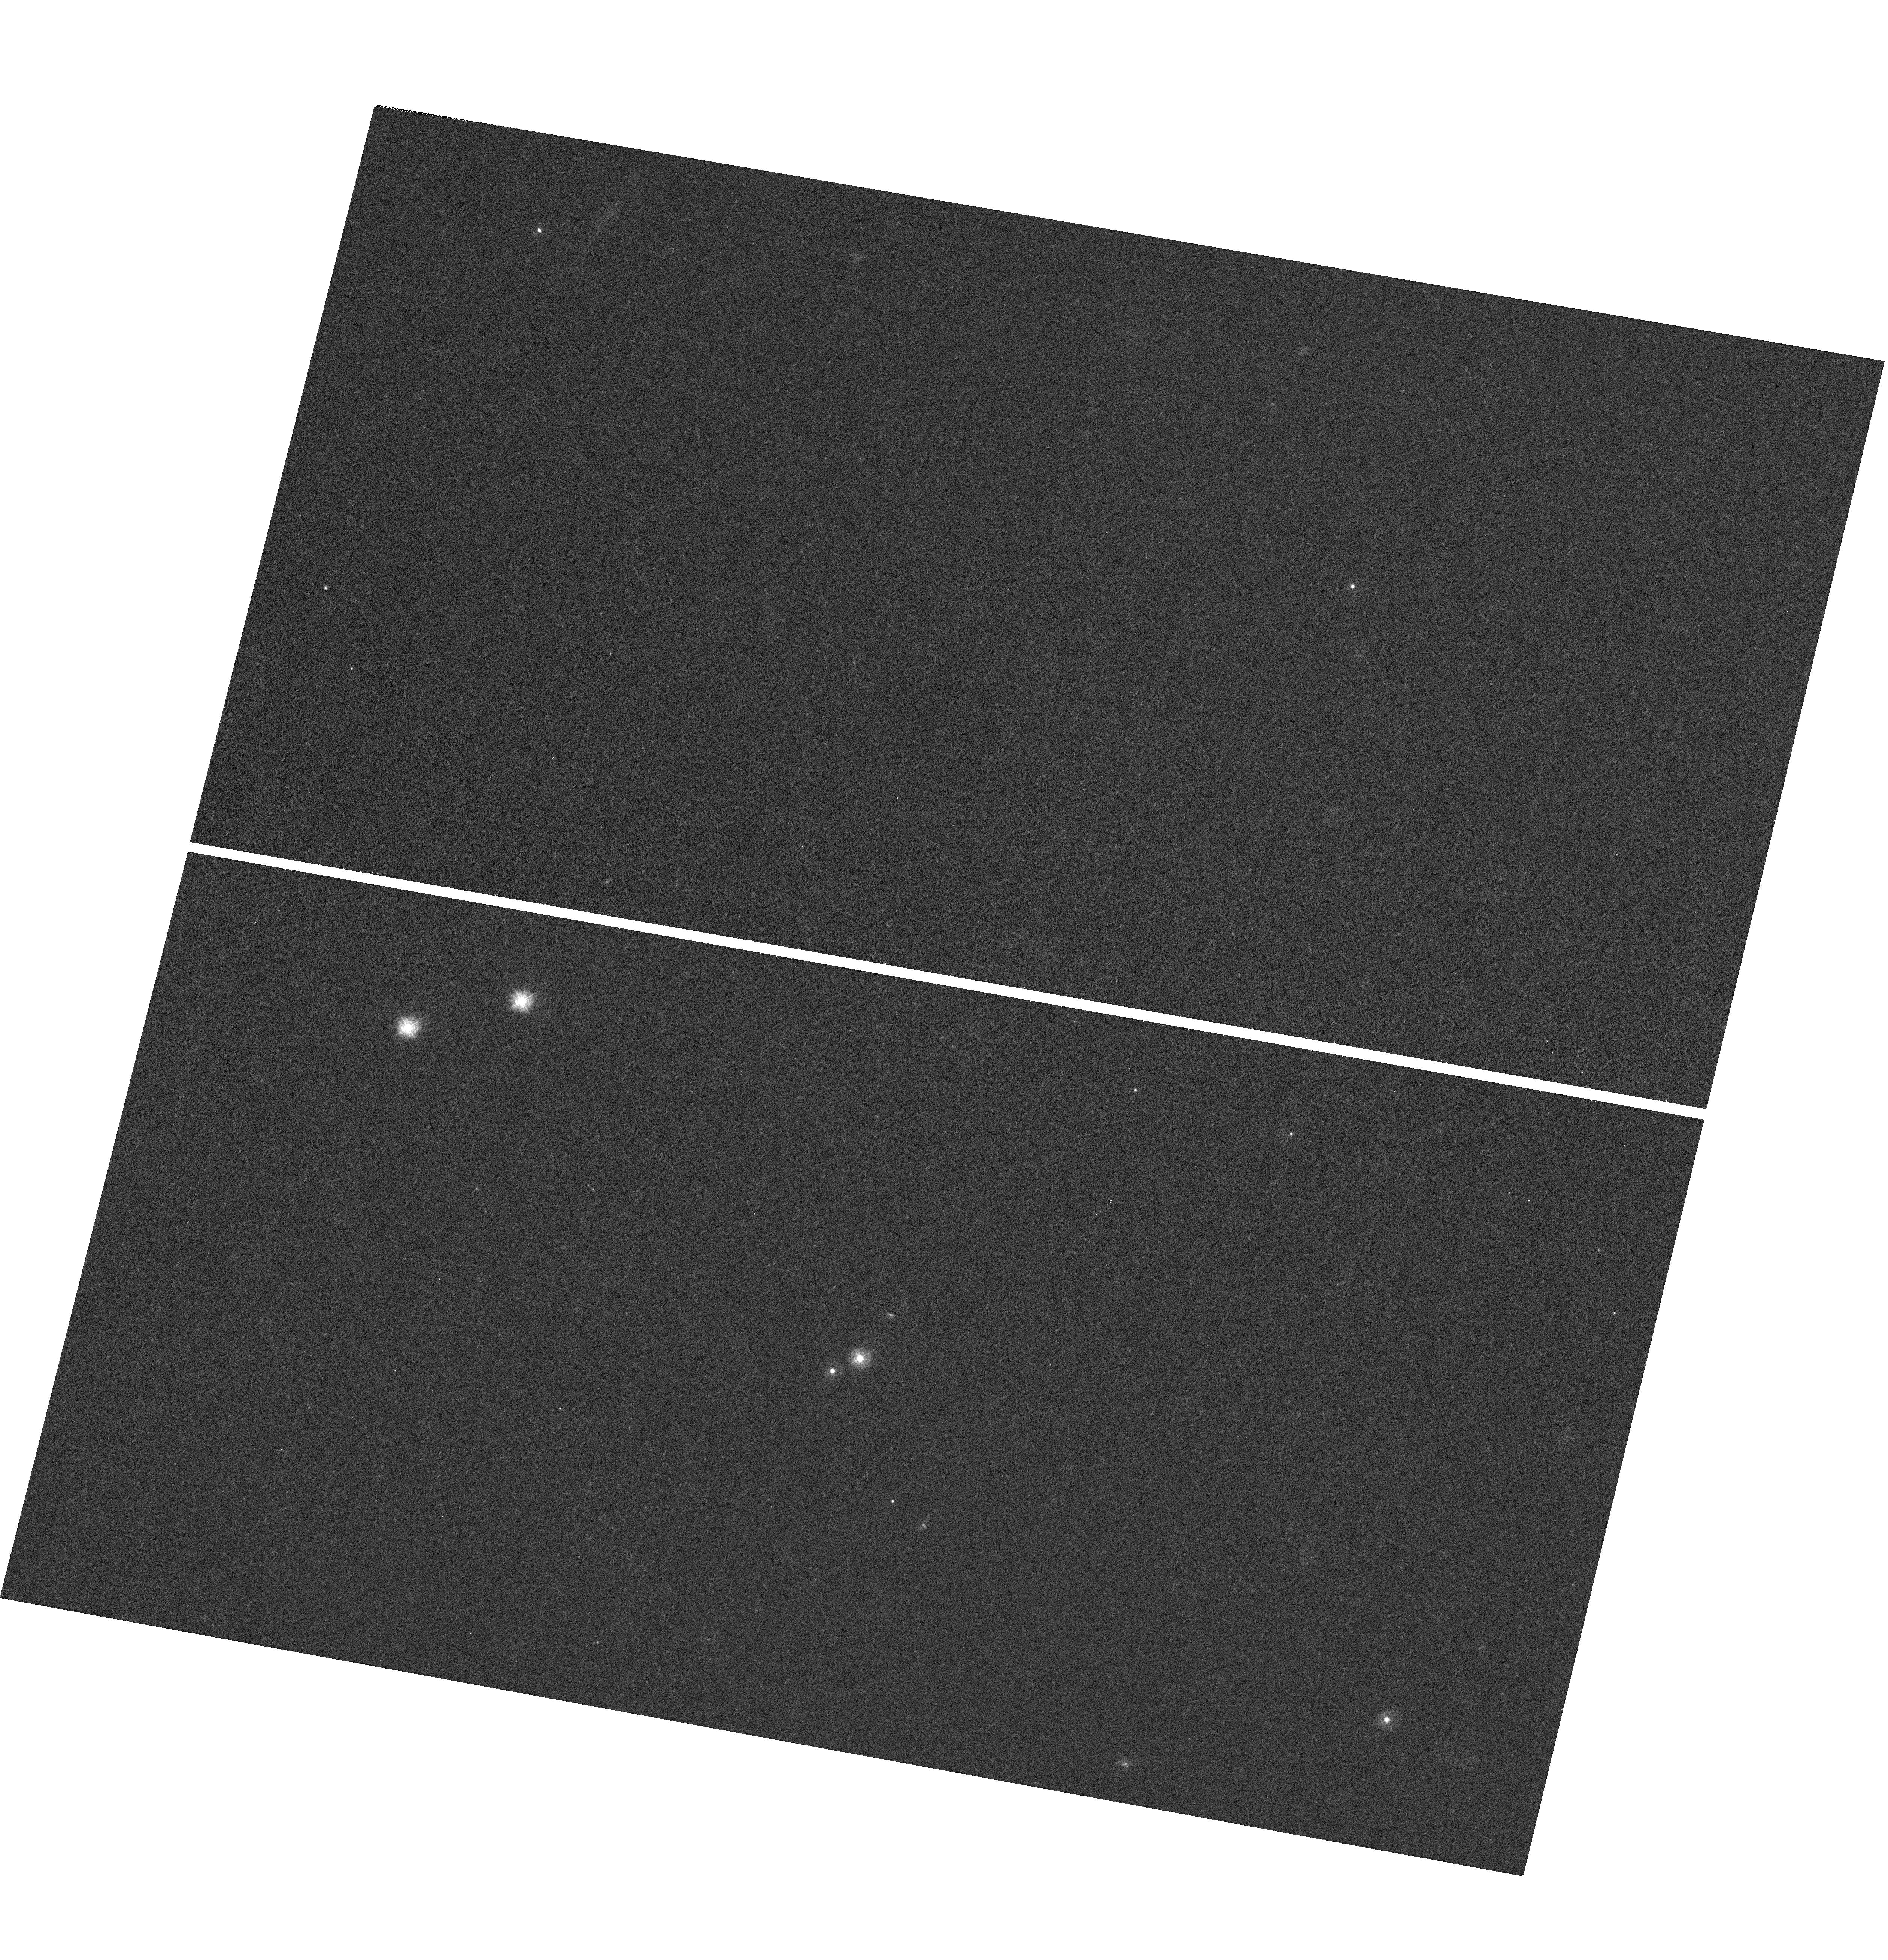
Target: HE1104-1805. Instrument: WFC3/UVIS. Filter: F275W. Exposure: 42 min. Observation ID: hst_11732_18_wfc3_uvis_f275w_ib1318

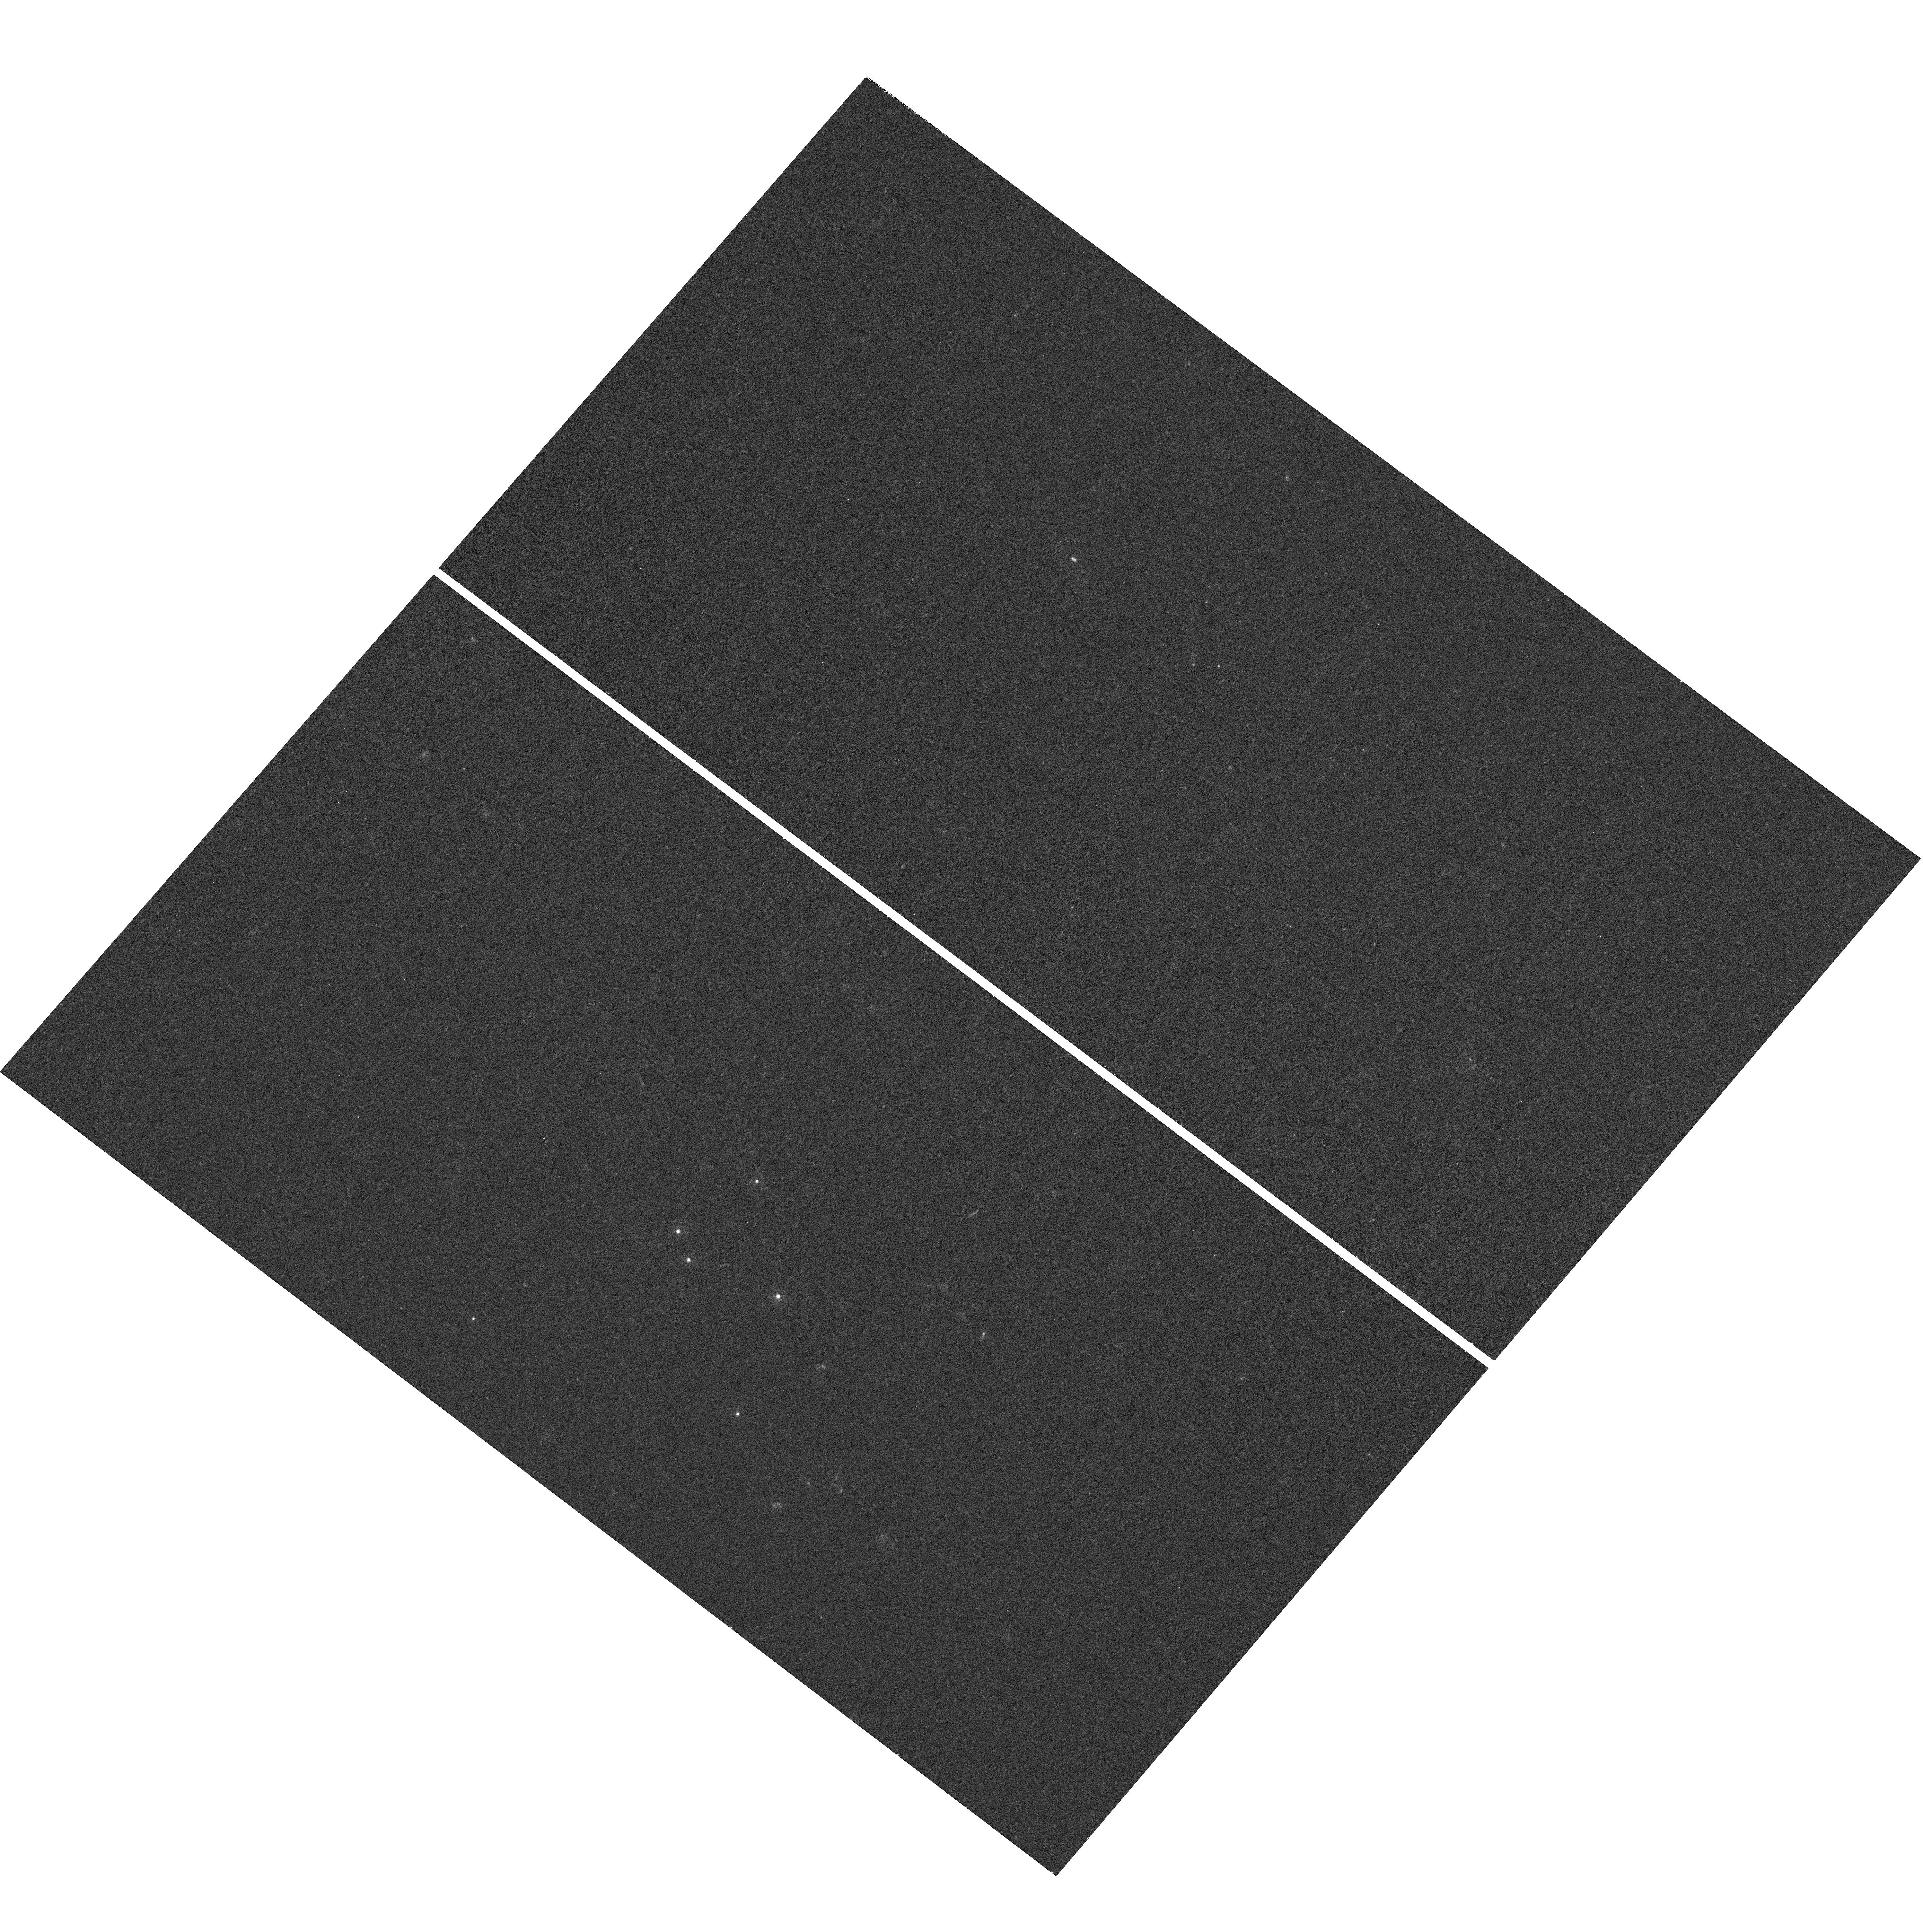
Target: SDSS1004+4112. Instrument: WFC3/UVIS. Filter: F275W. Exposure: 45 min. Observation ID: hst_11732_14_wfc3_uvis_f275w_ib1314

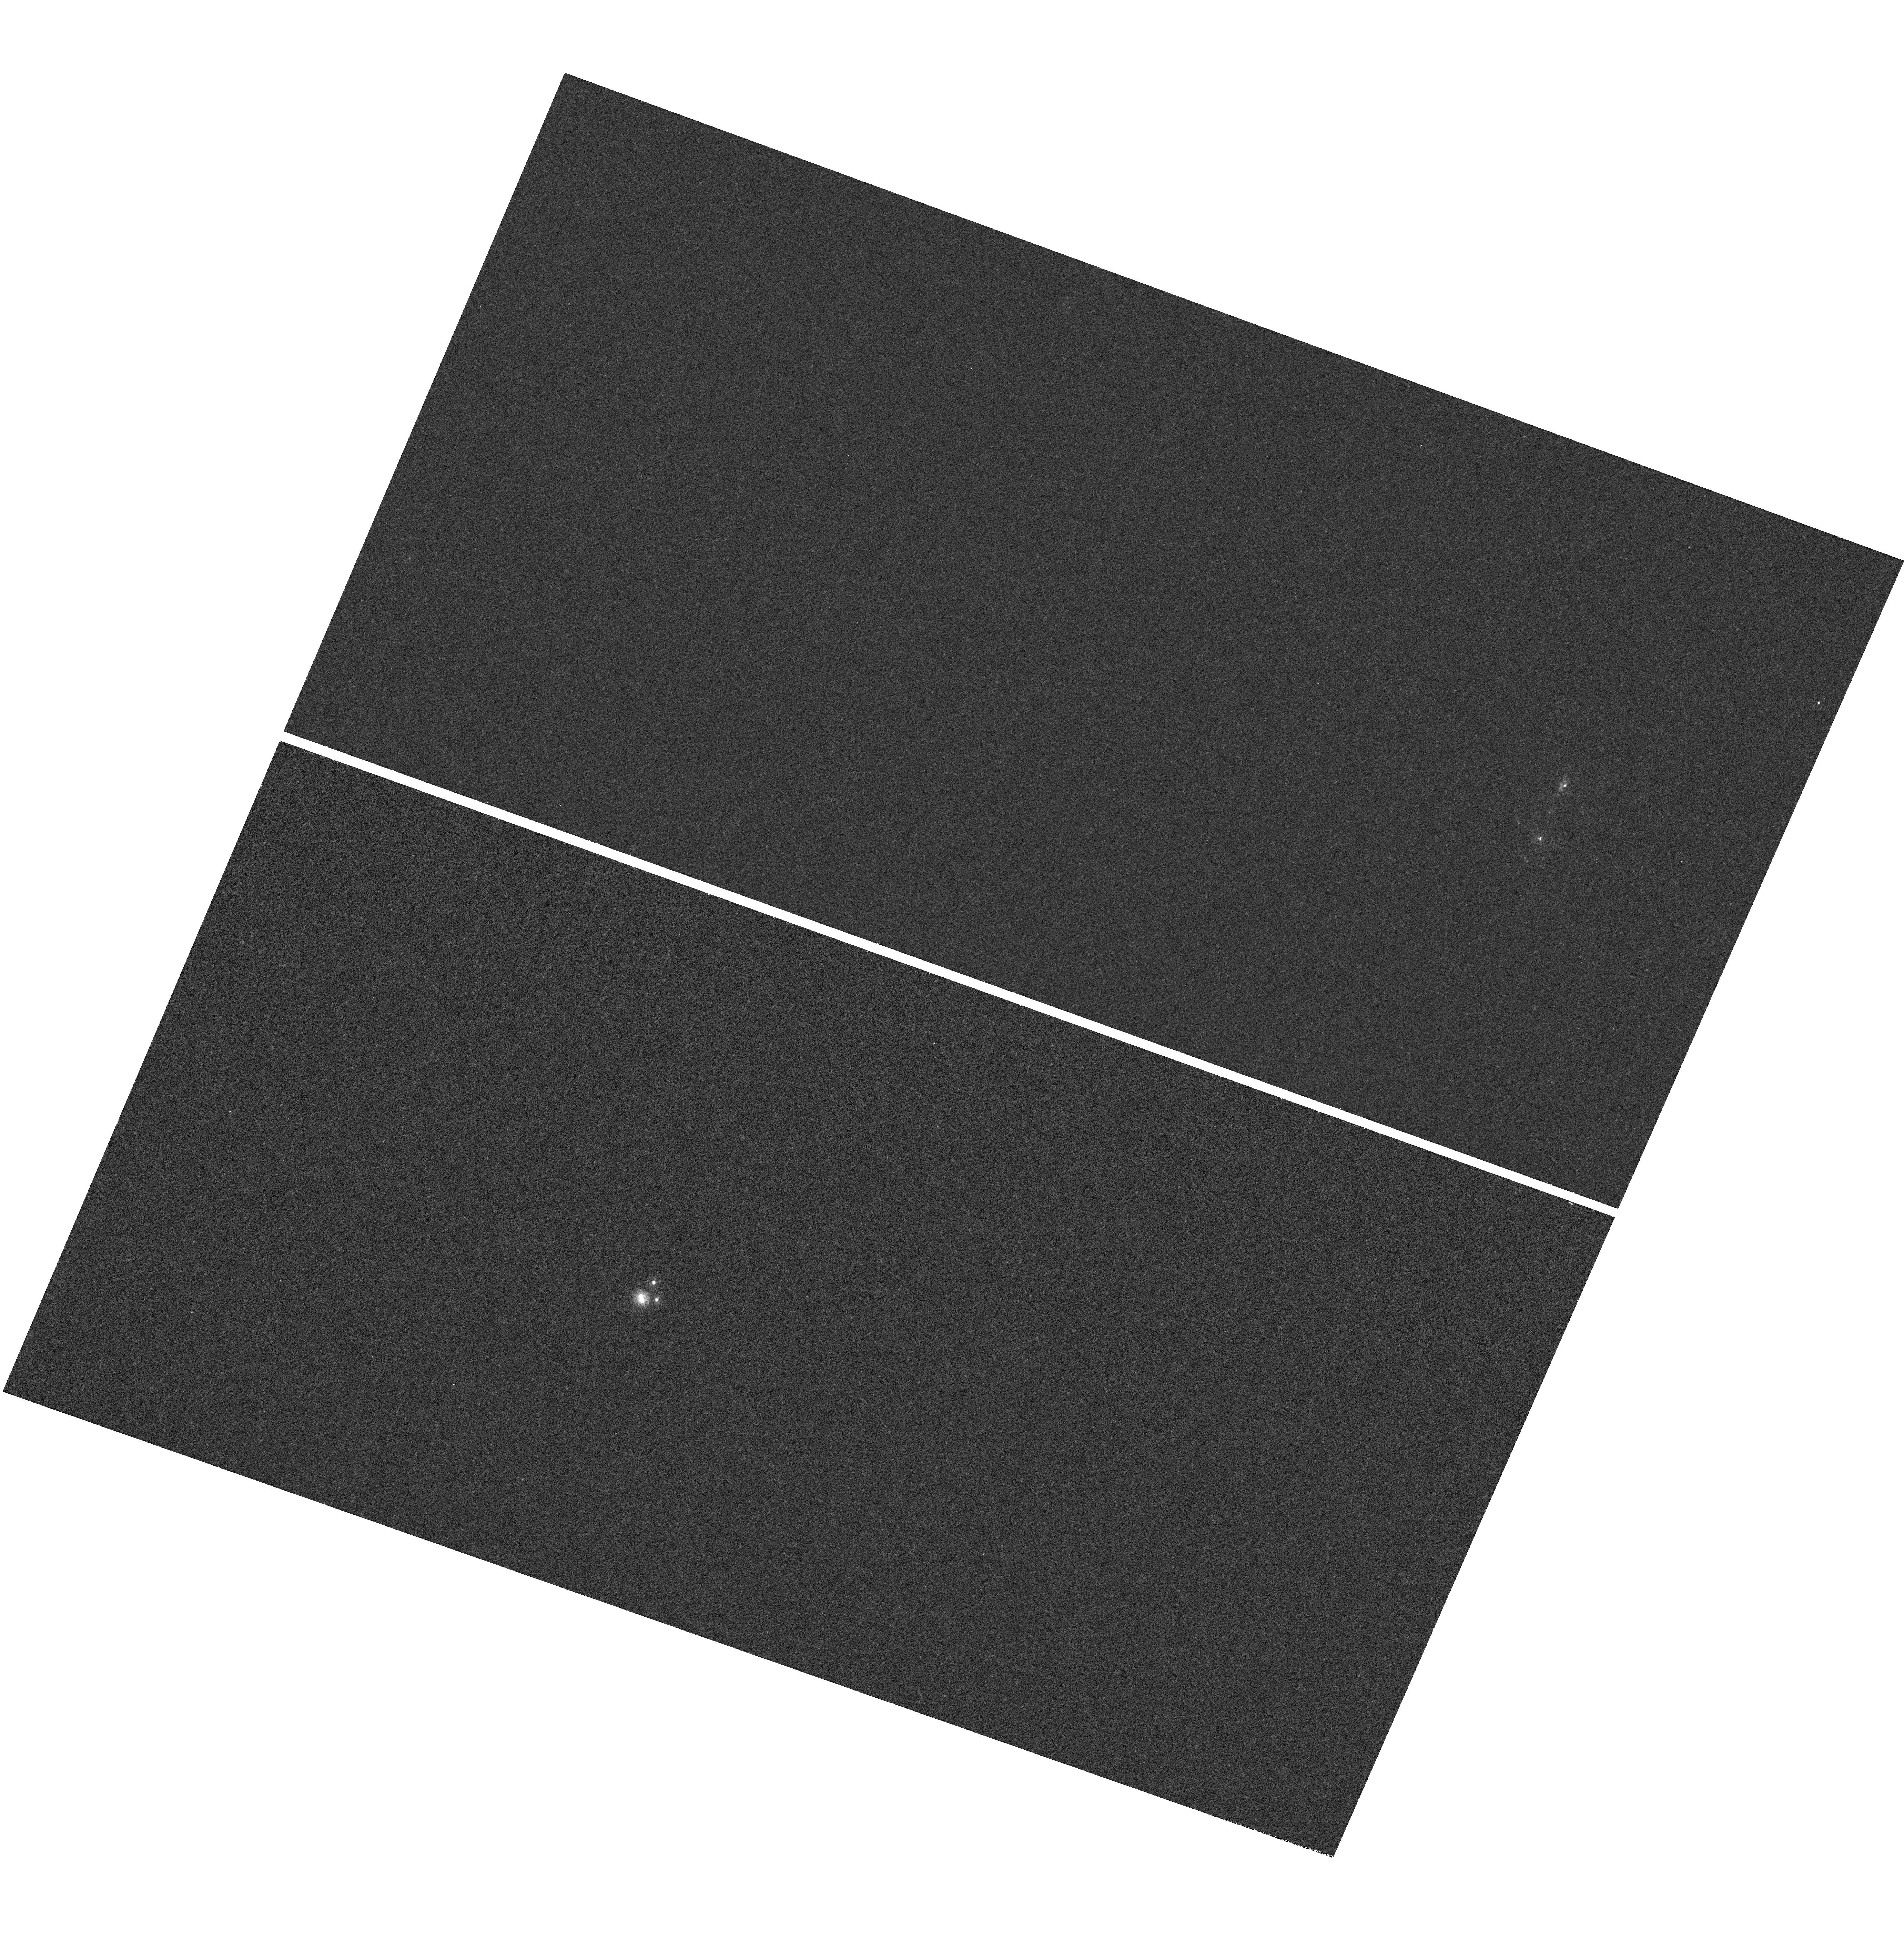
Target: PG1115+080-EAST20. Instrument: WFC3/UVIS. Filter: F218W. Exposure: 42 min. Observation ID: hst_11732_21_wfc3_uvis_f218w_ib1321

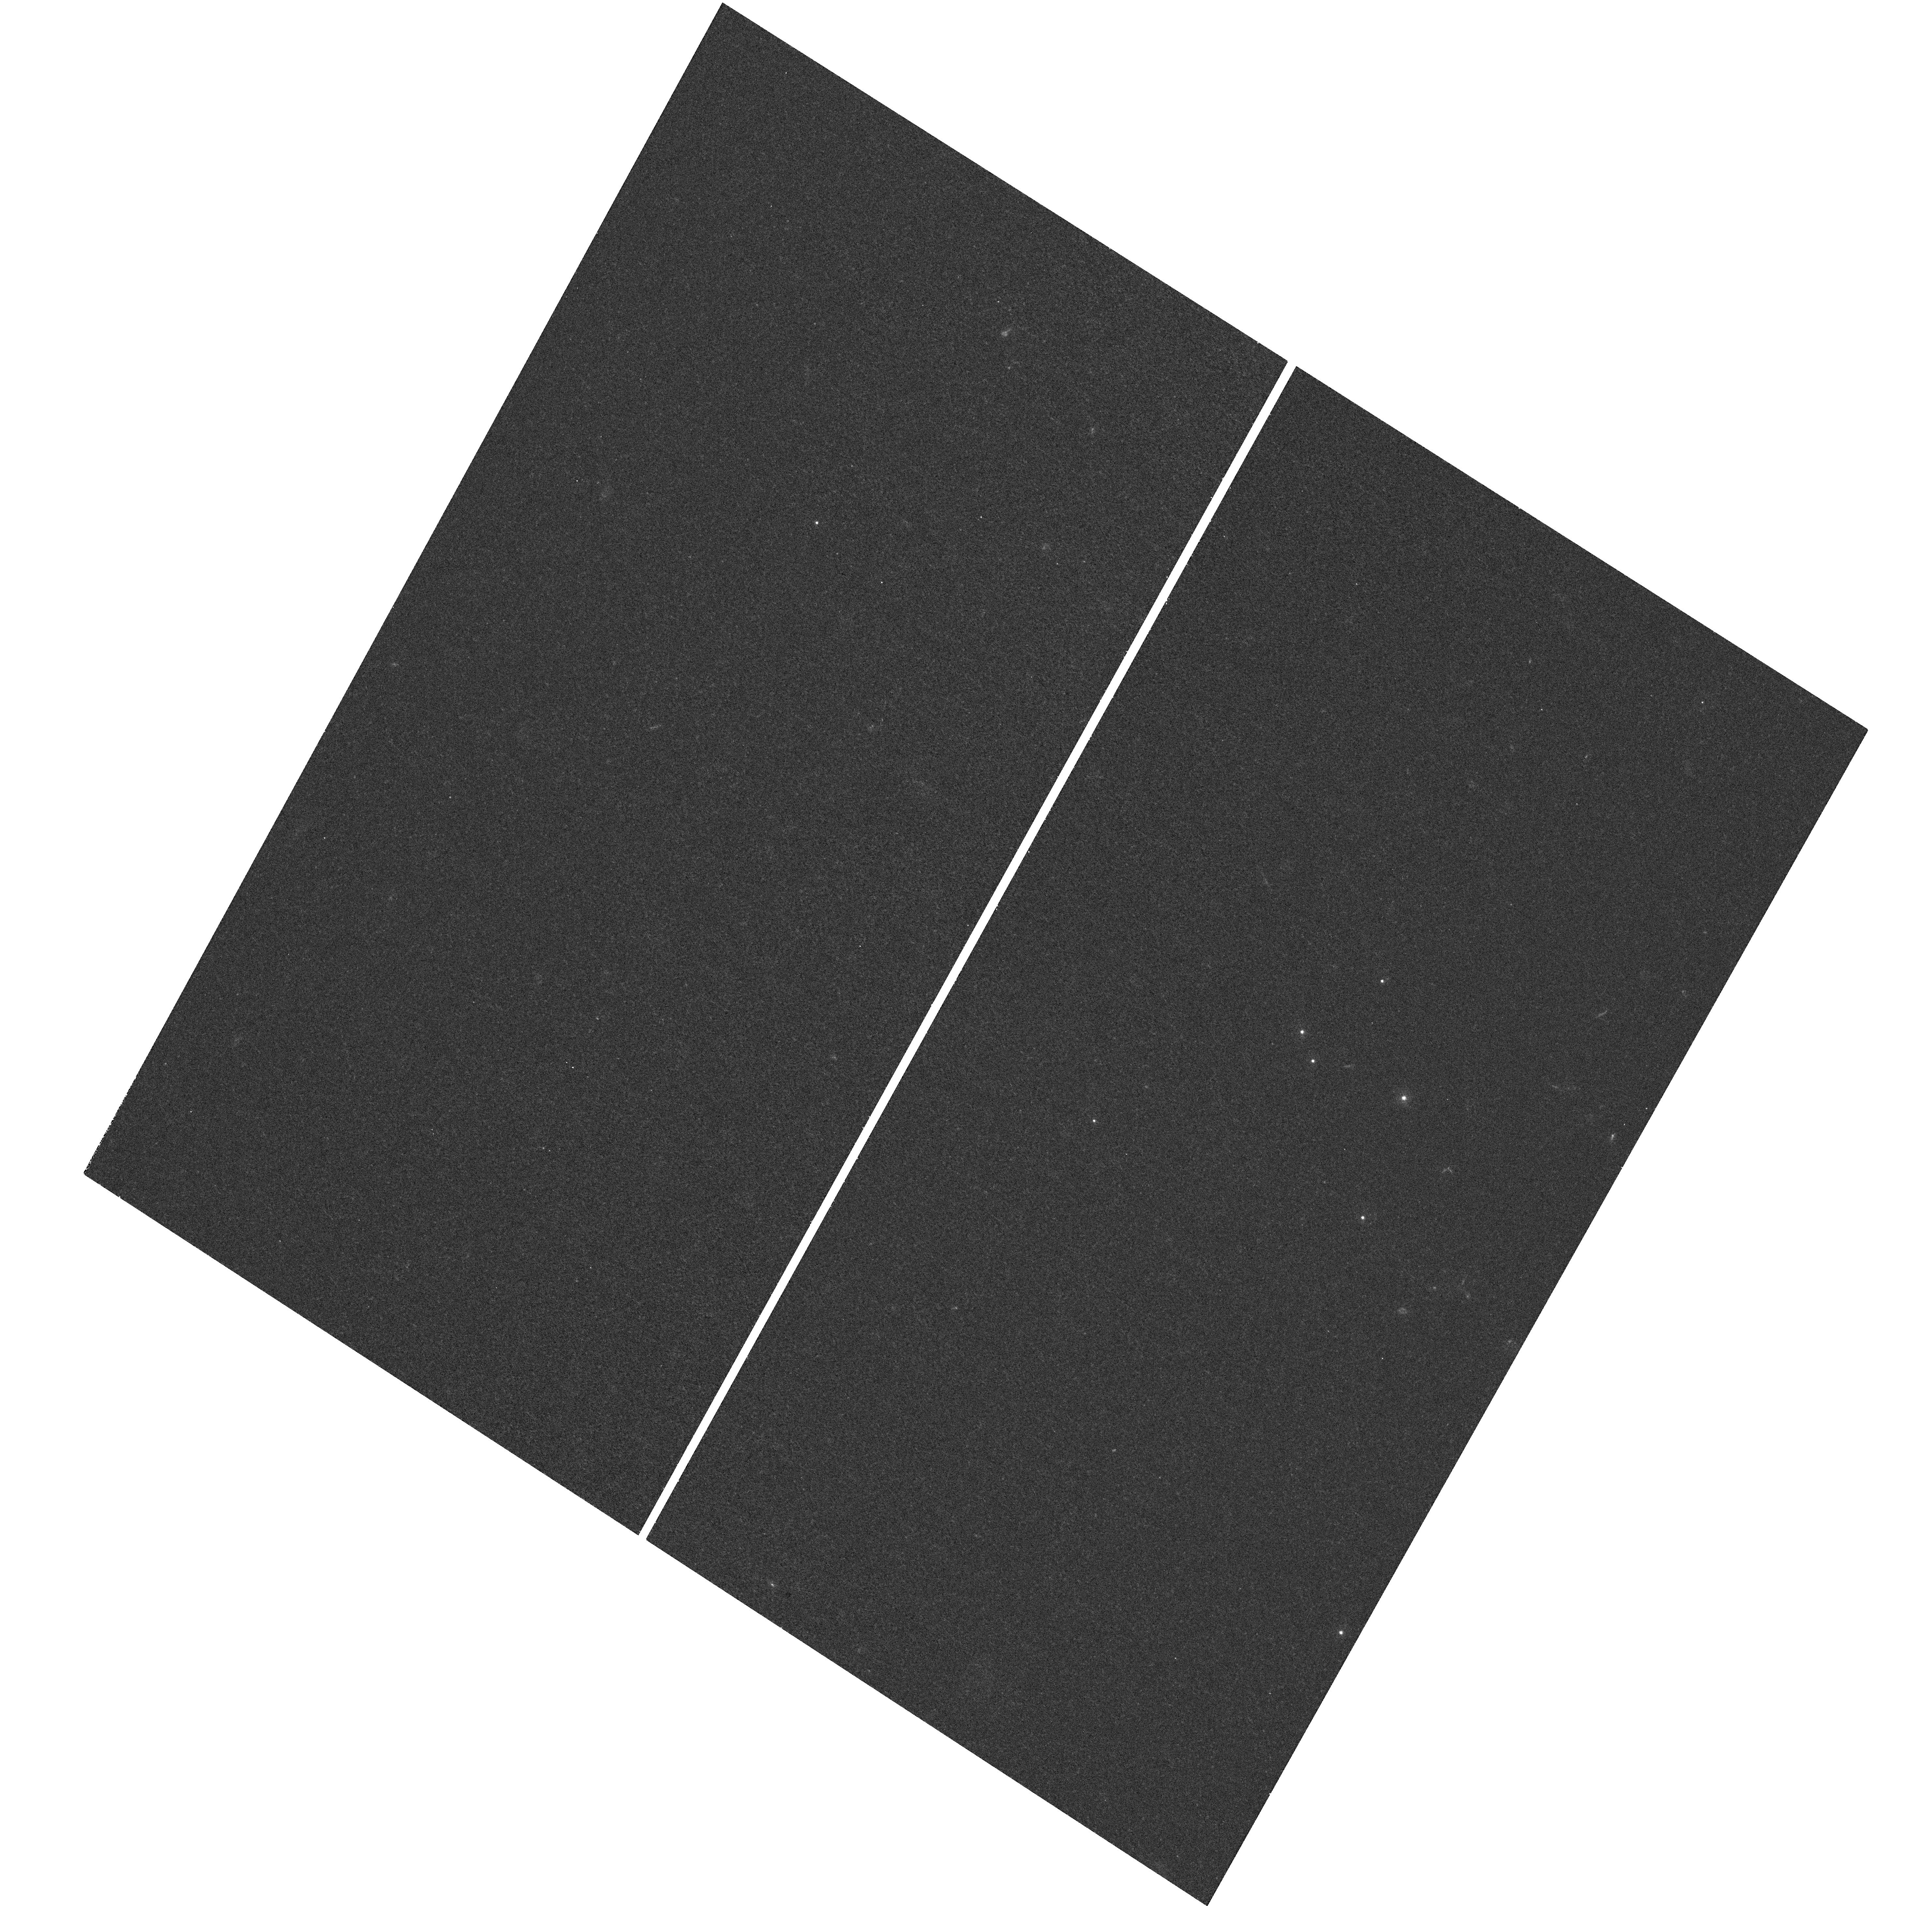
Target: SDSS1004+4112-SOUTHWEST20. Instrument: WFC3/UVIS. Filter: F275W. Exposure: 44 min. Observation ID: hst_11732_12_wfc3_uvis_f275w_ib1312

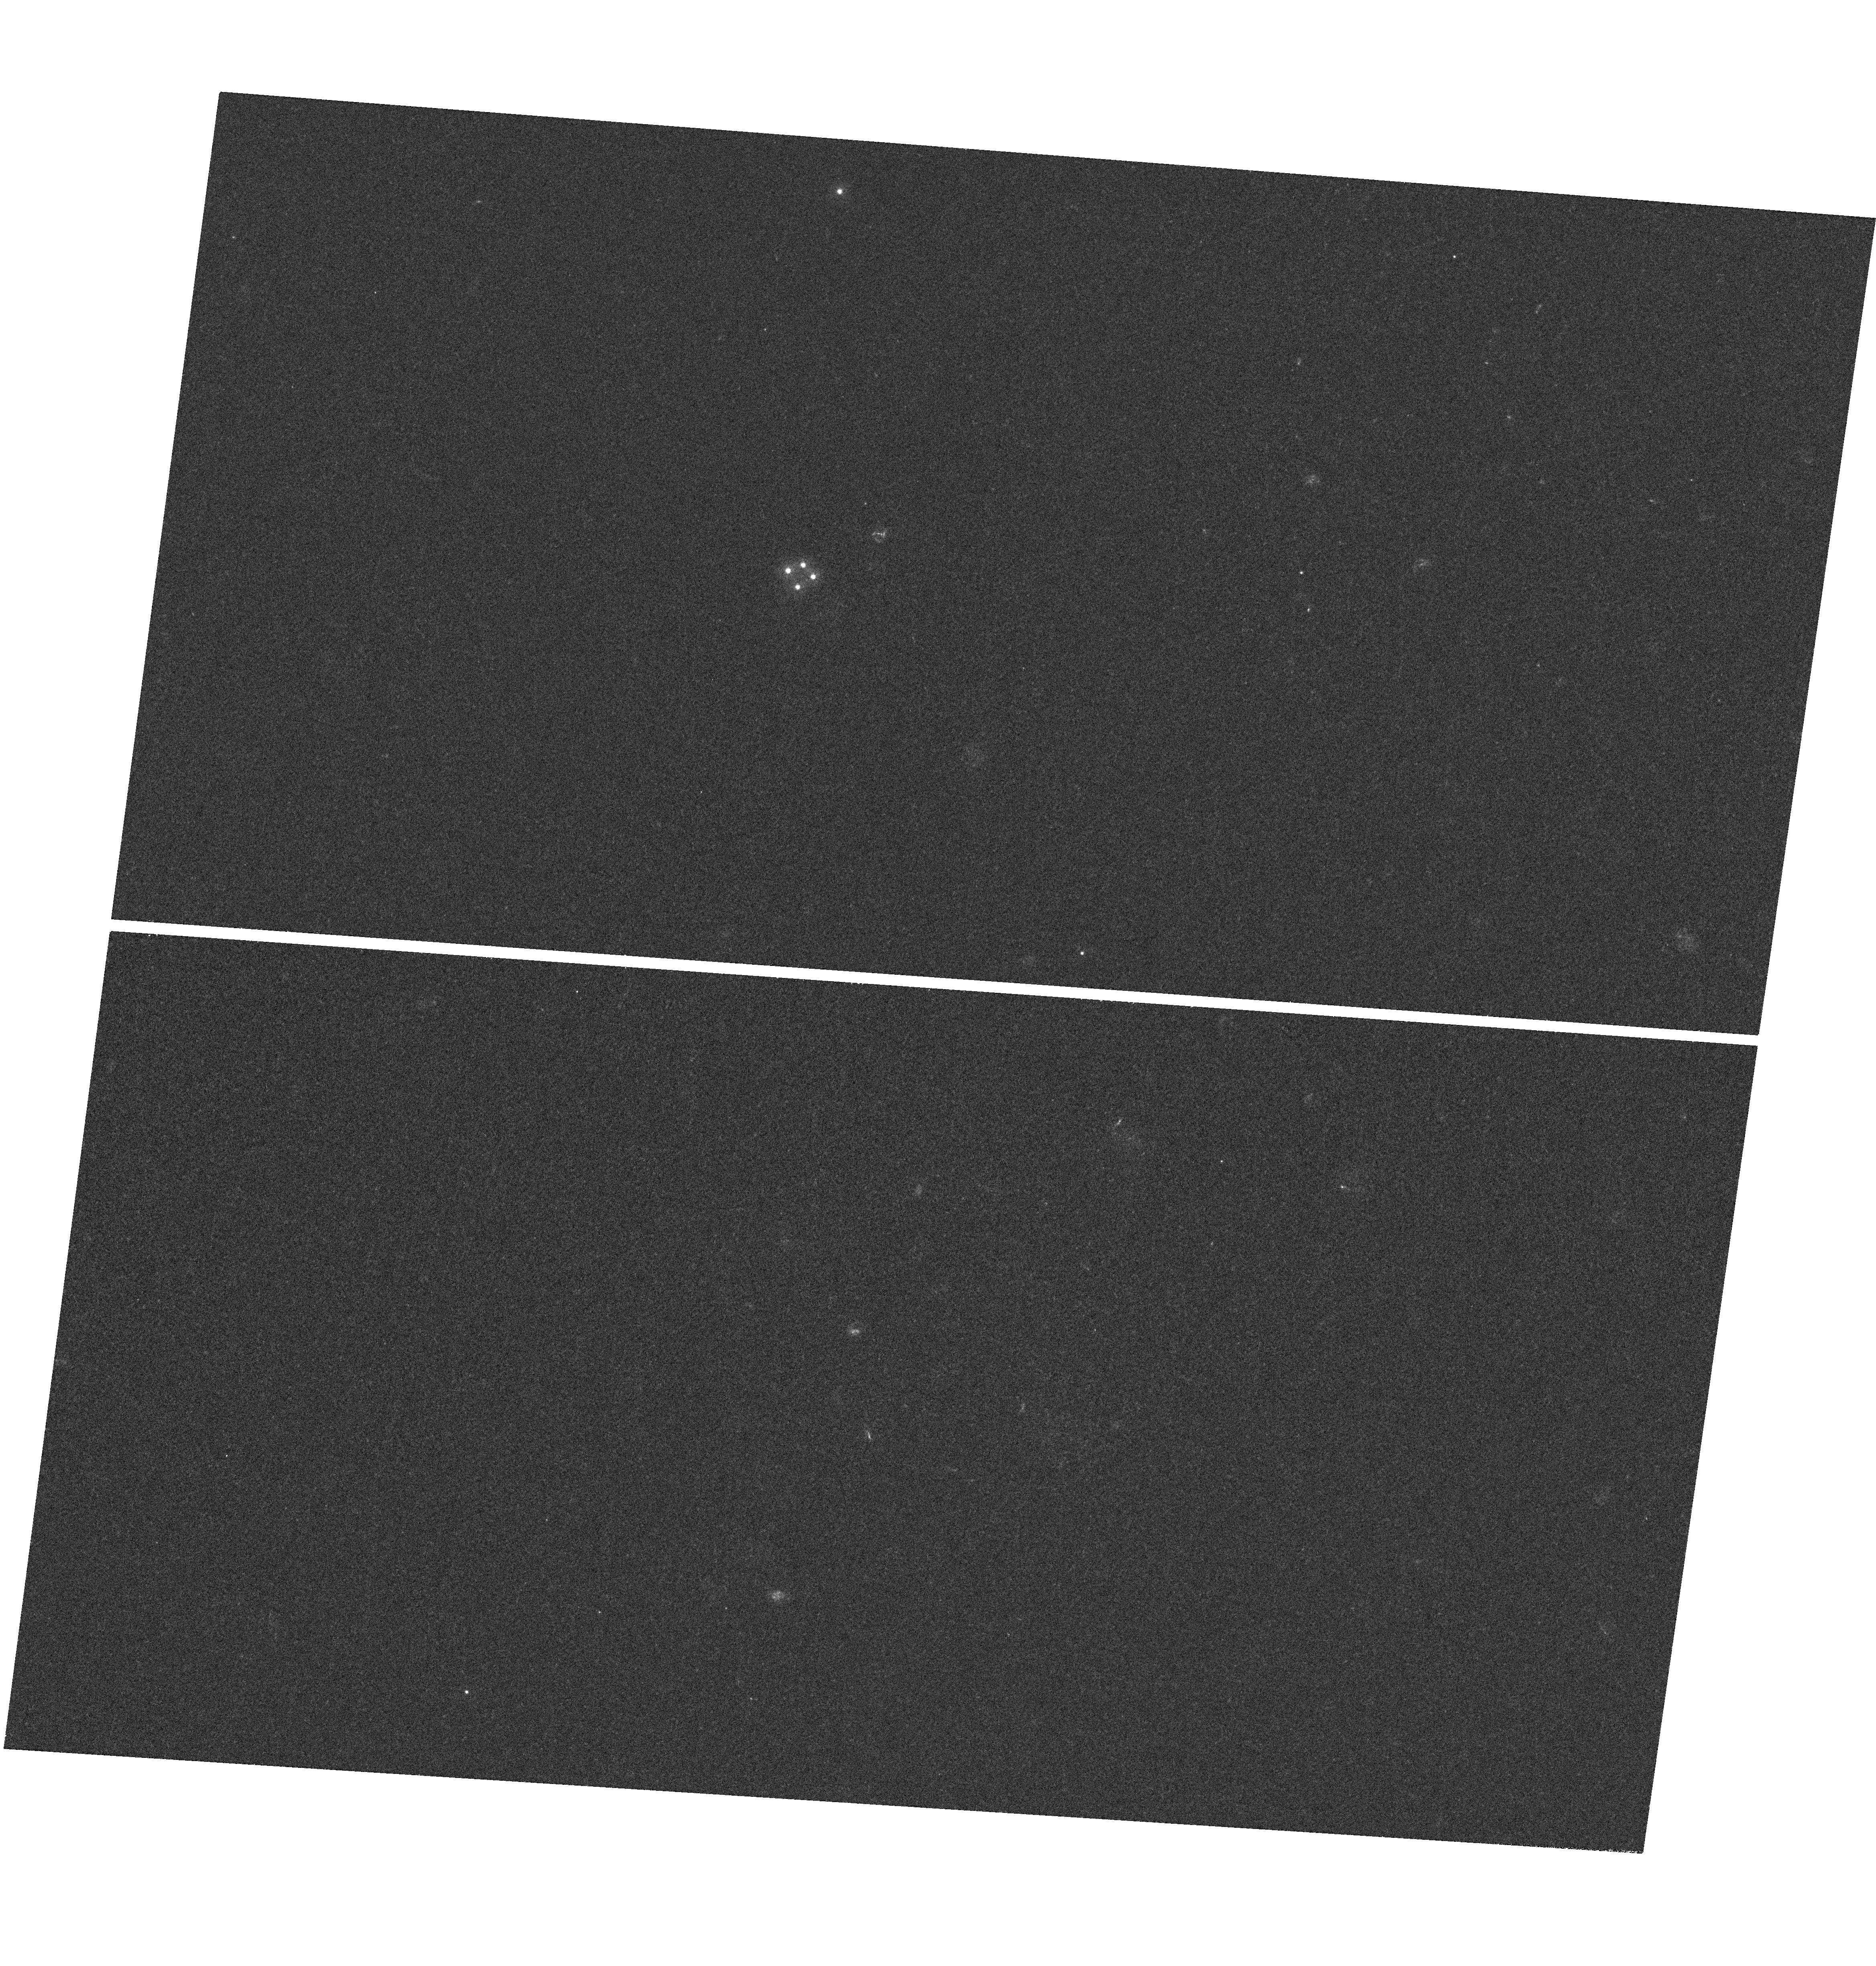
Target: HE0435-1223-EAST20. Instrument: WFC3/UVIS. Filter: F275W. Exposure: 42 min. Observation ID: hst_11732_05_wfc3_uvis_f275w_ib1305

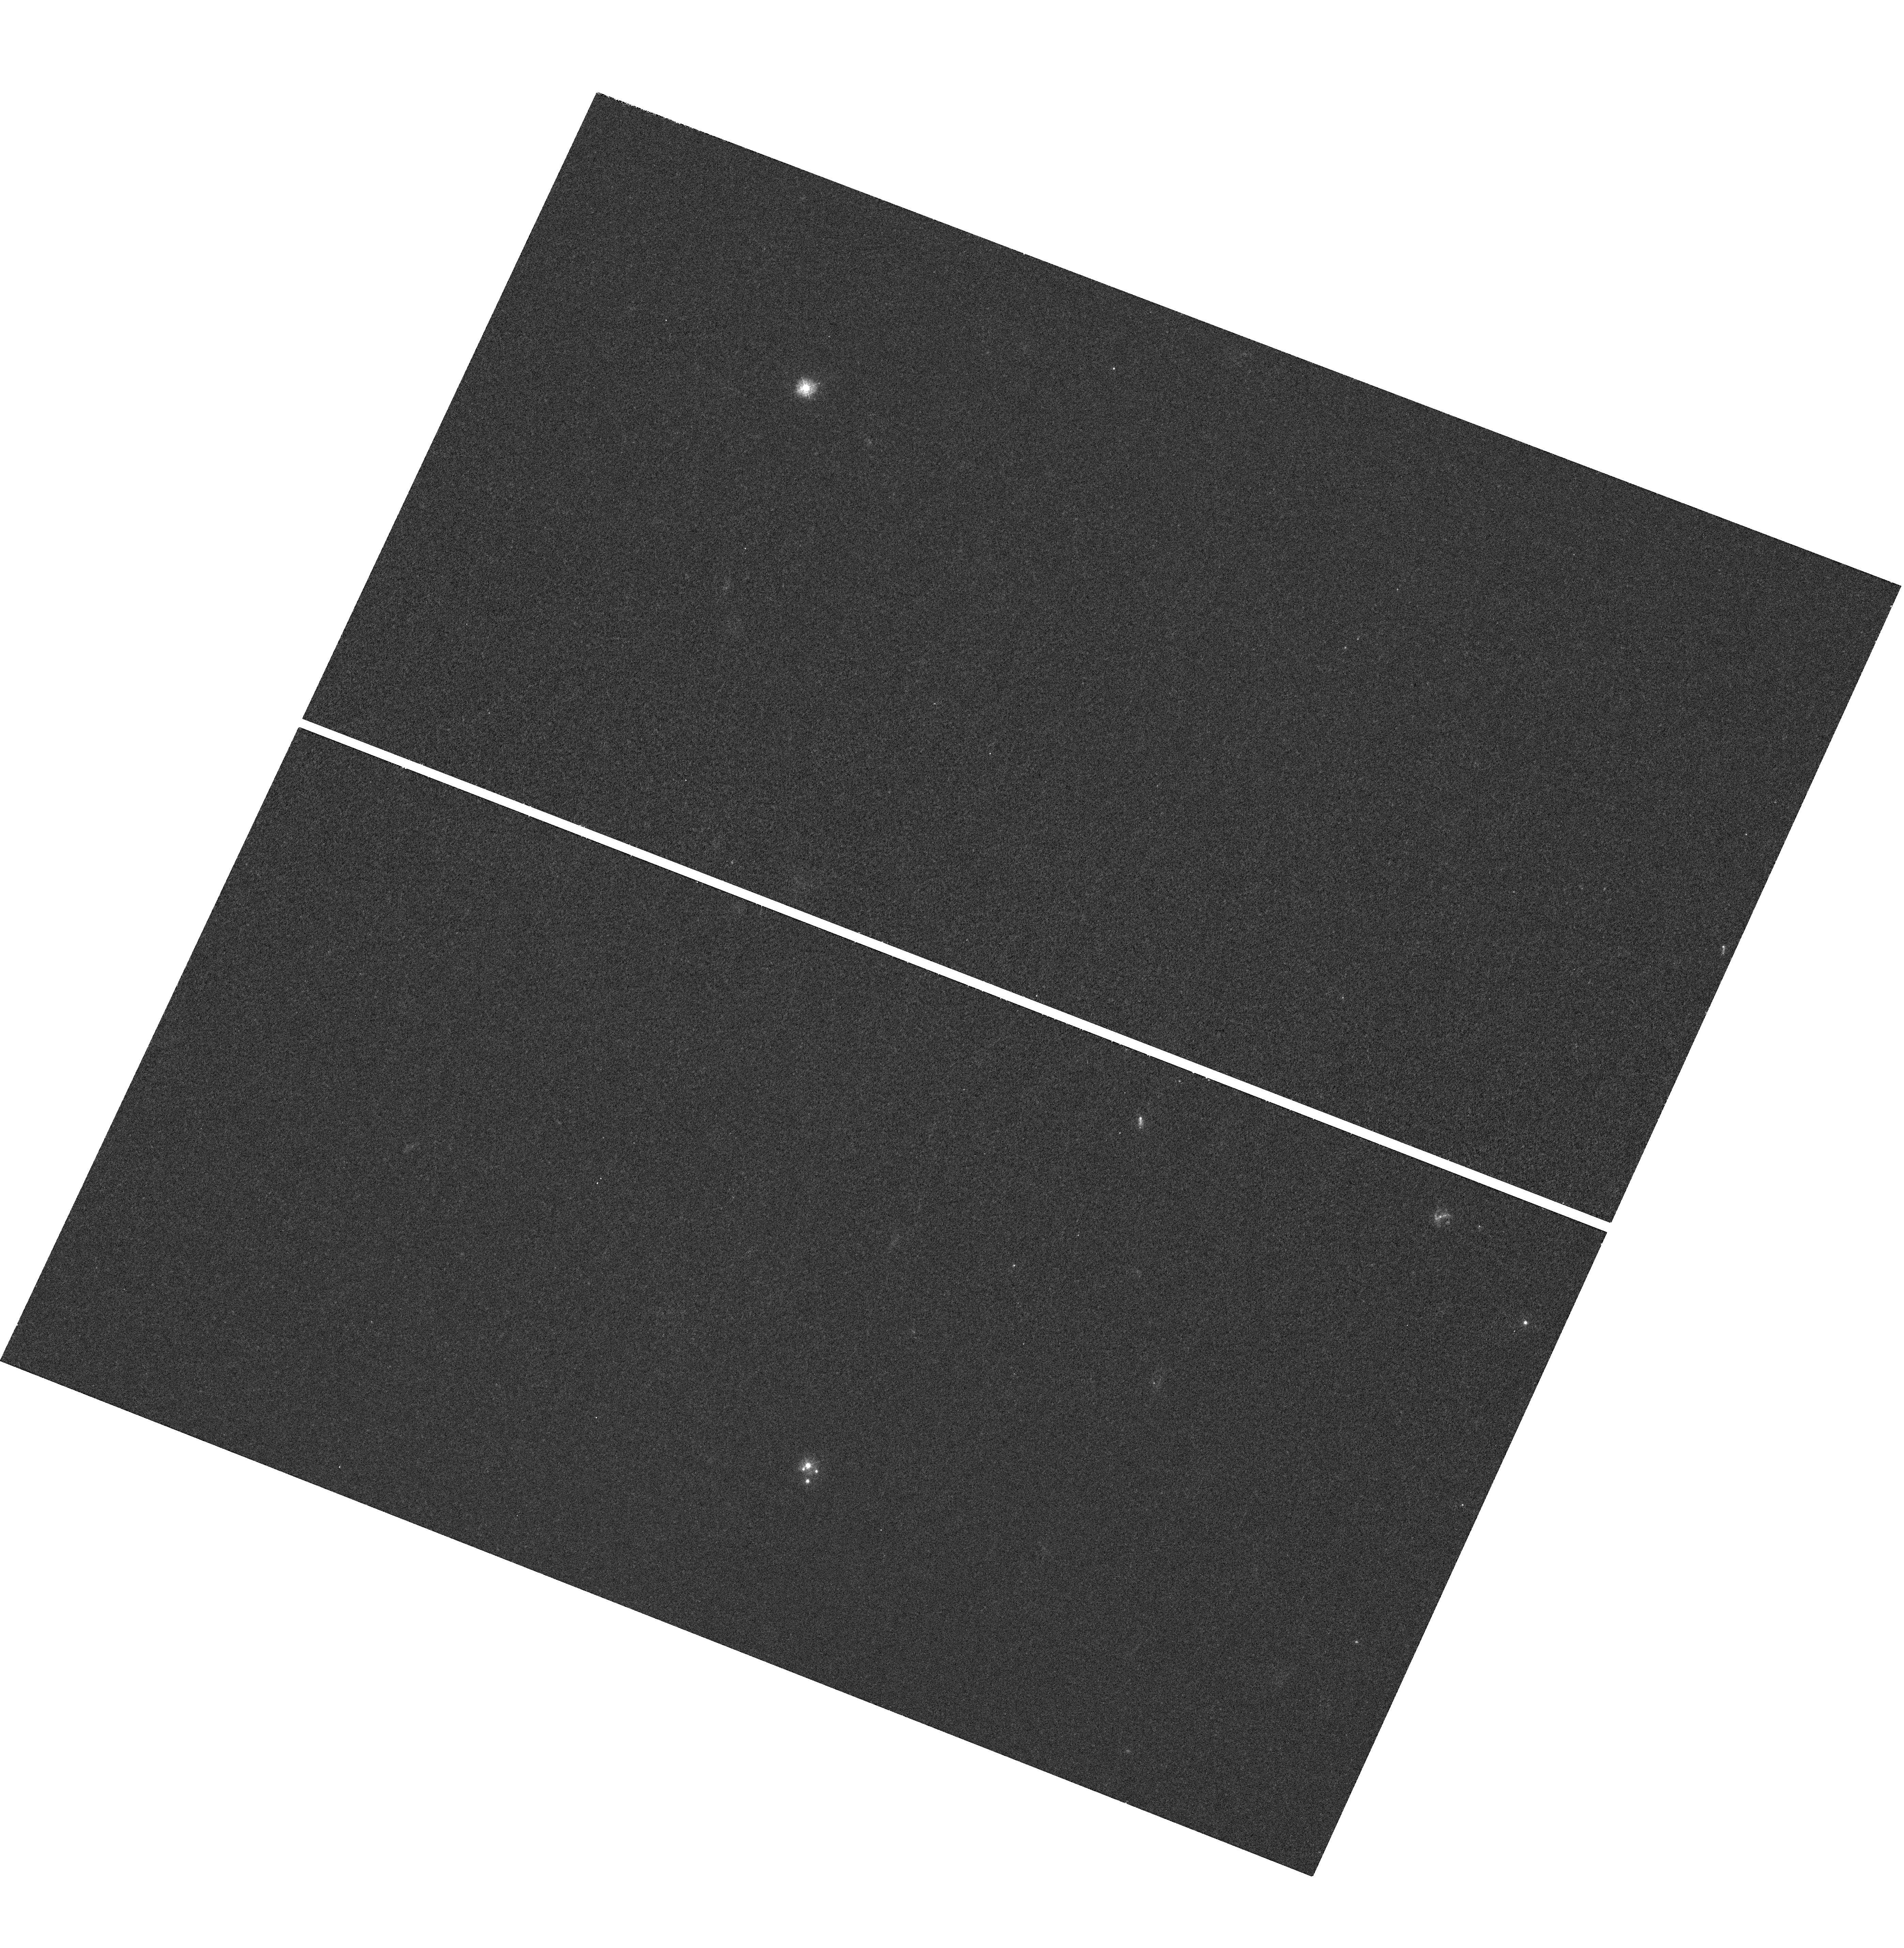
Target: SDSS0924+0219-NORTH20. Instrument: WFC3/UVIS. Filter: F275W. Exposure: 42 min. Observation ID: hst_11732_09_wfc3_uvis_f275w_ib1309

The Temperature Profiles of Quasar Accretion Disks (PI: Kochanek, Chris S.)

We can now routinely measure the size of quasar accretion disks using gravitational microlensing of lensed quasars. At optical wavelengths we observe a size and scaling with black hole mass roughly consistent with thin disk theory but the sizes are larger than expected from the observed optical fluxes. One solution would be to use a flatter temperature profile, which we can study by measuring the wavelength dependence of the disk size over the largest possible wavelength baseline. Thus, to understand the size discrepancy and to probe closer to the inner edge of the disk we need to extend our measurements to UV wavelengths, and this can only be done with HST. For example, in the UV we should see significant changes in the optical/UV size ratio with black hole mass. We propose monitoring 5 lenses spanning a broad range of black hole masses with well-sampled ground based light curves, optical disk size measurements and known GALEX UV fluxes during Cycles 17 and 18 to expand from our current sample of two lenses. We would obtain 5 observations of each target in each Cycle, similar to our successful strategy for the first two targets.